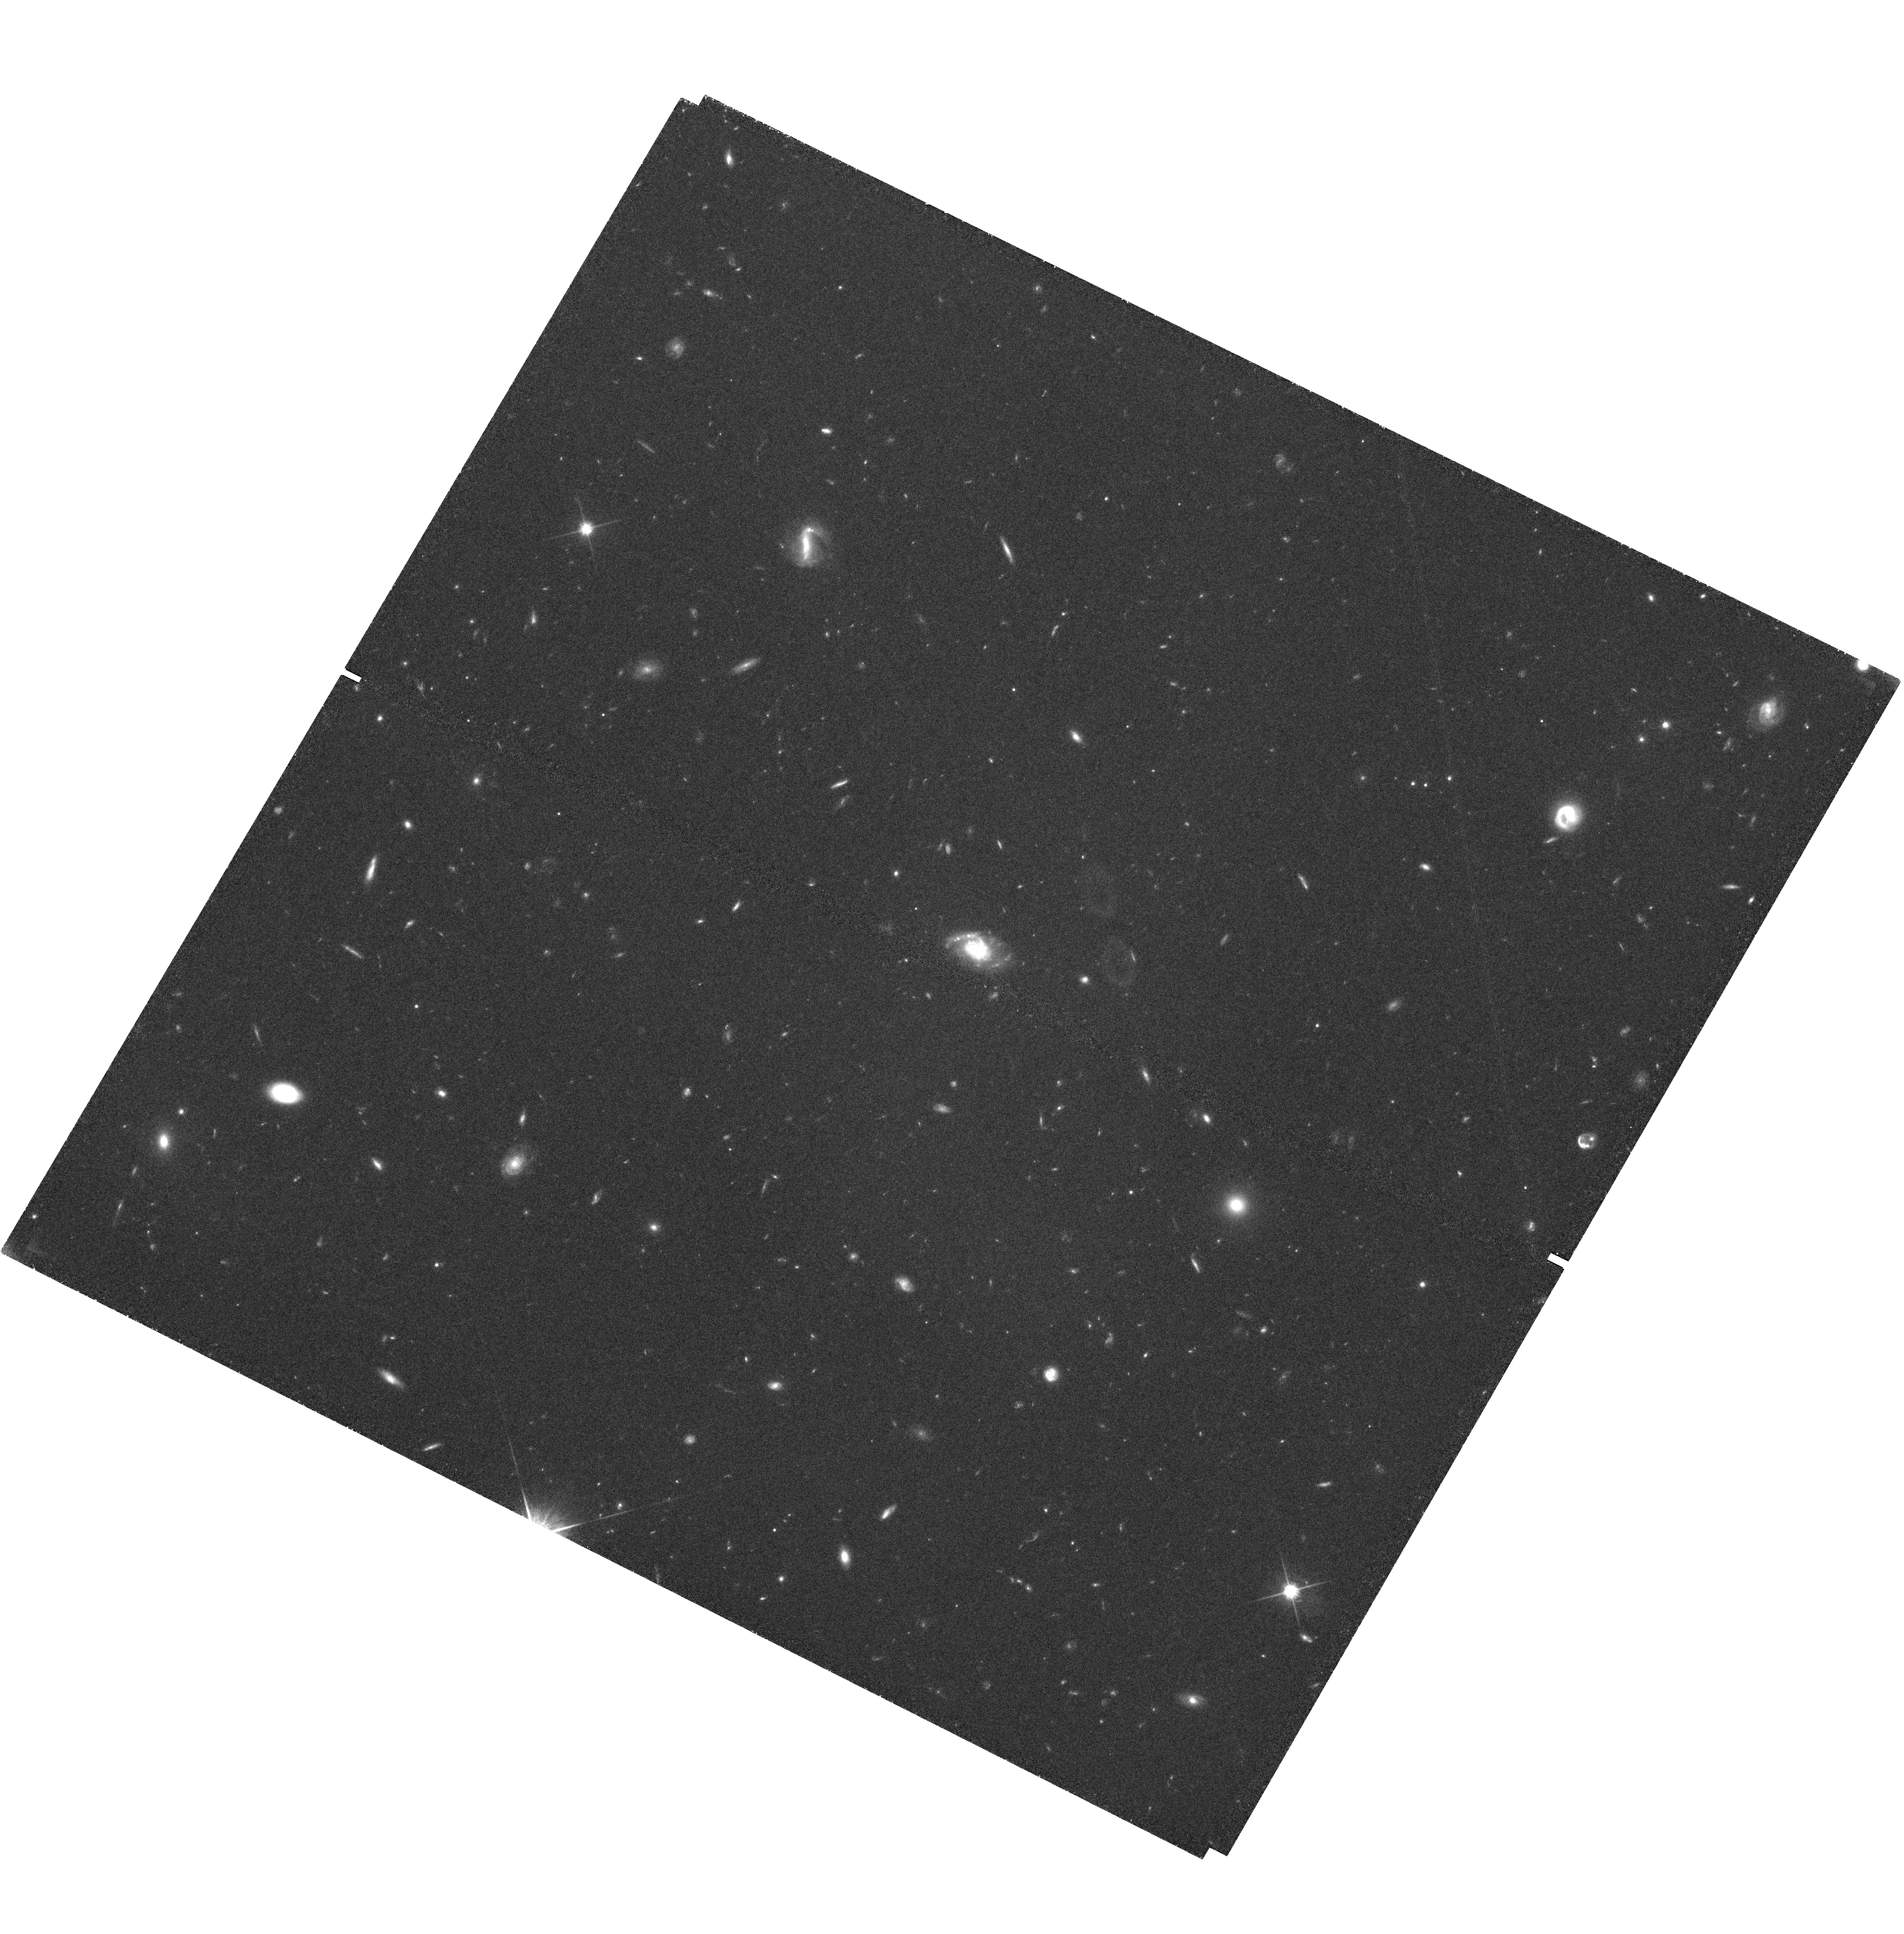
Target: field at RA 149.232°, Dec 28.738°. Instrument: WFC3/UVIS. Filter: F814W. Exposure: 2.2 h. Observation ID: hst_11578_01_wfc3_uvis_f814w_ib4z01

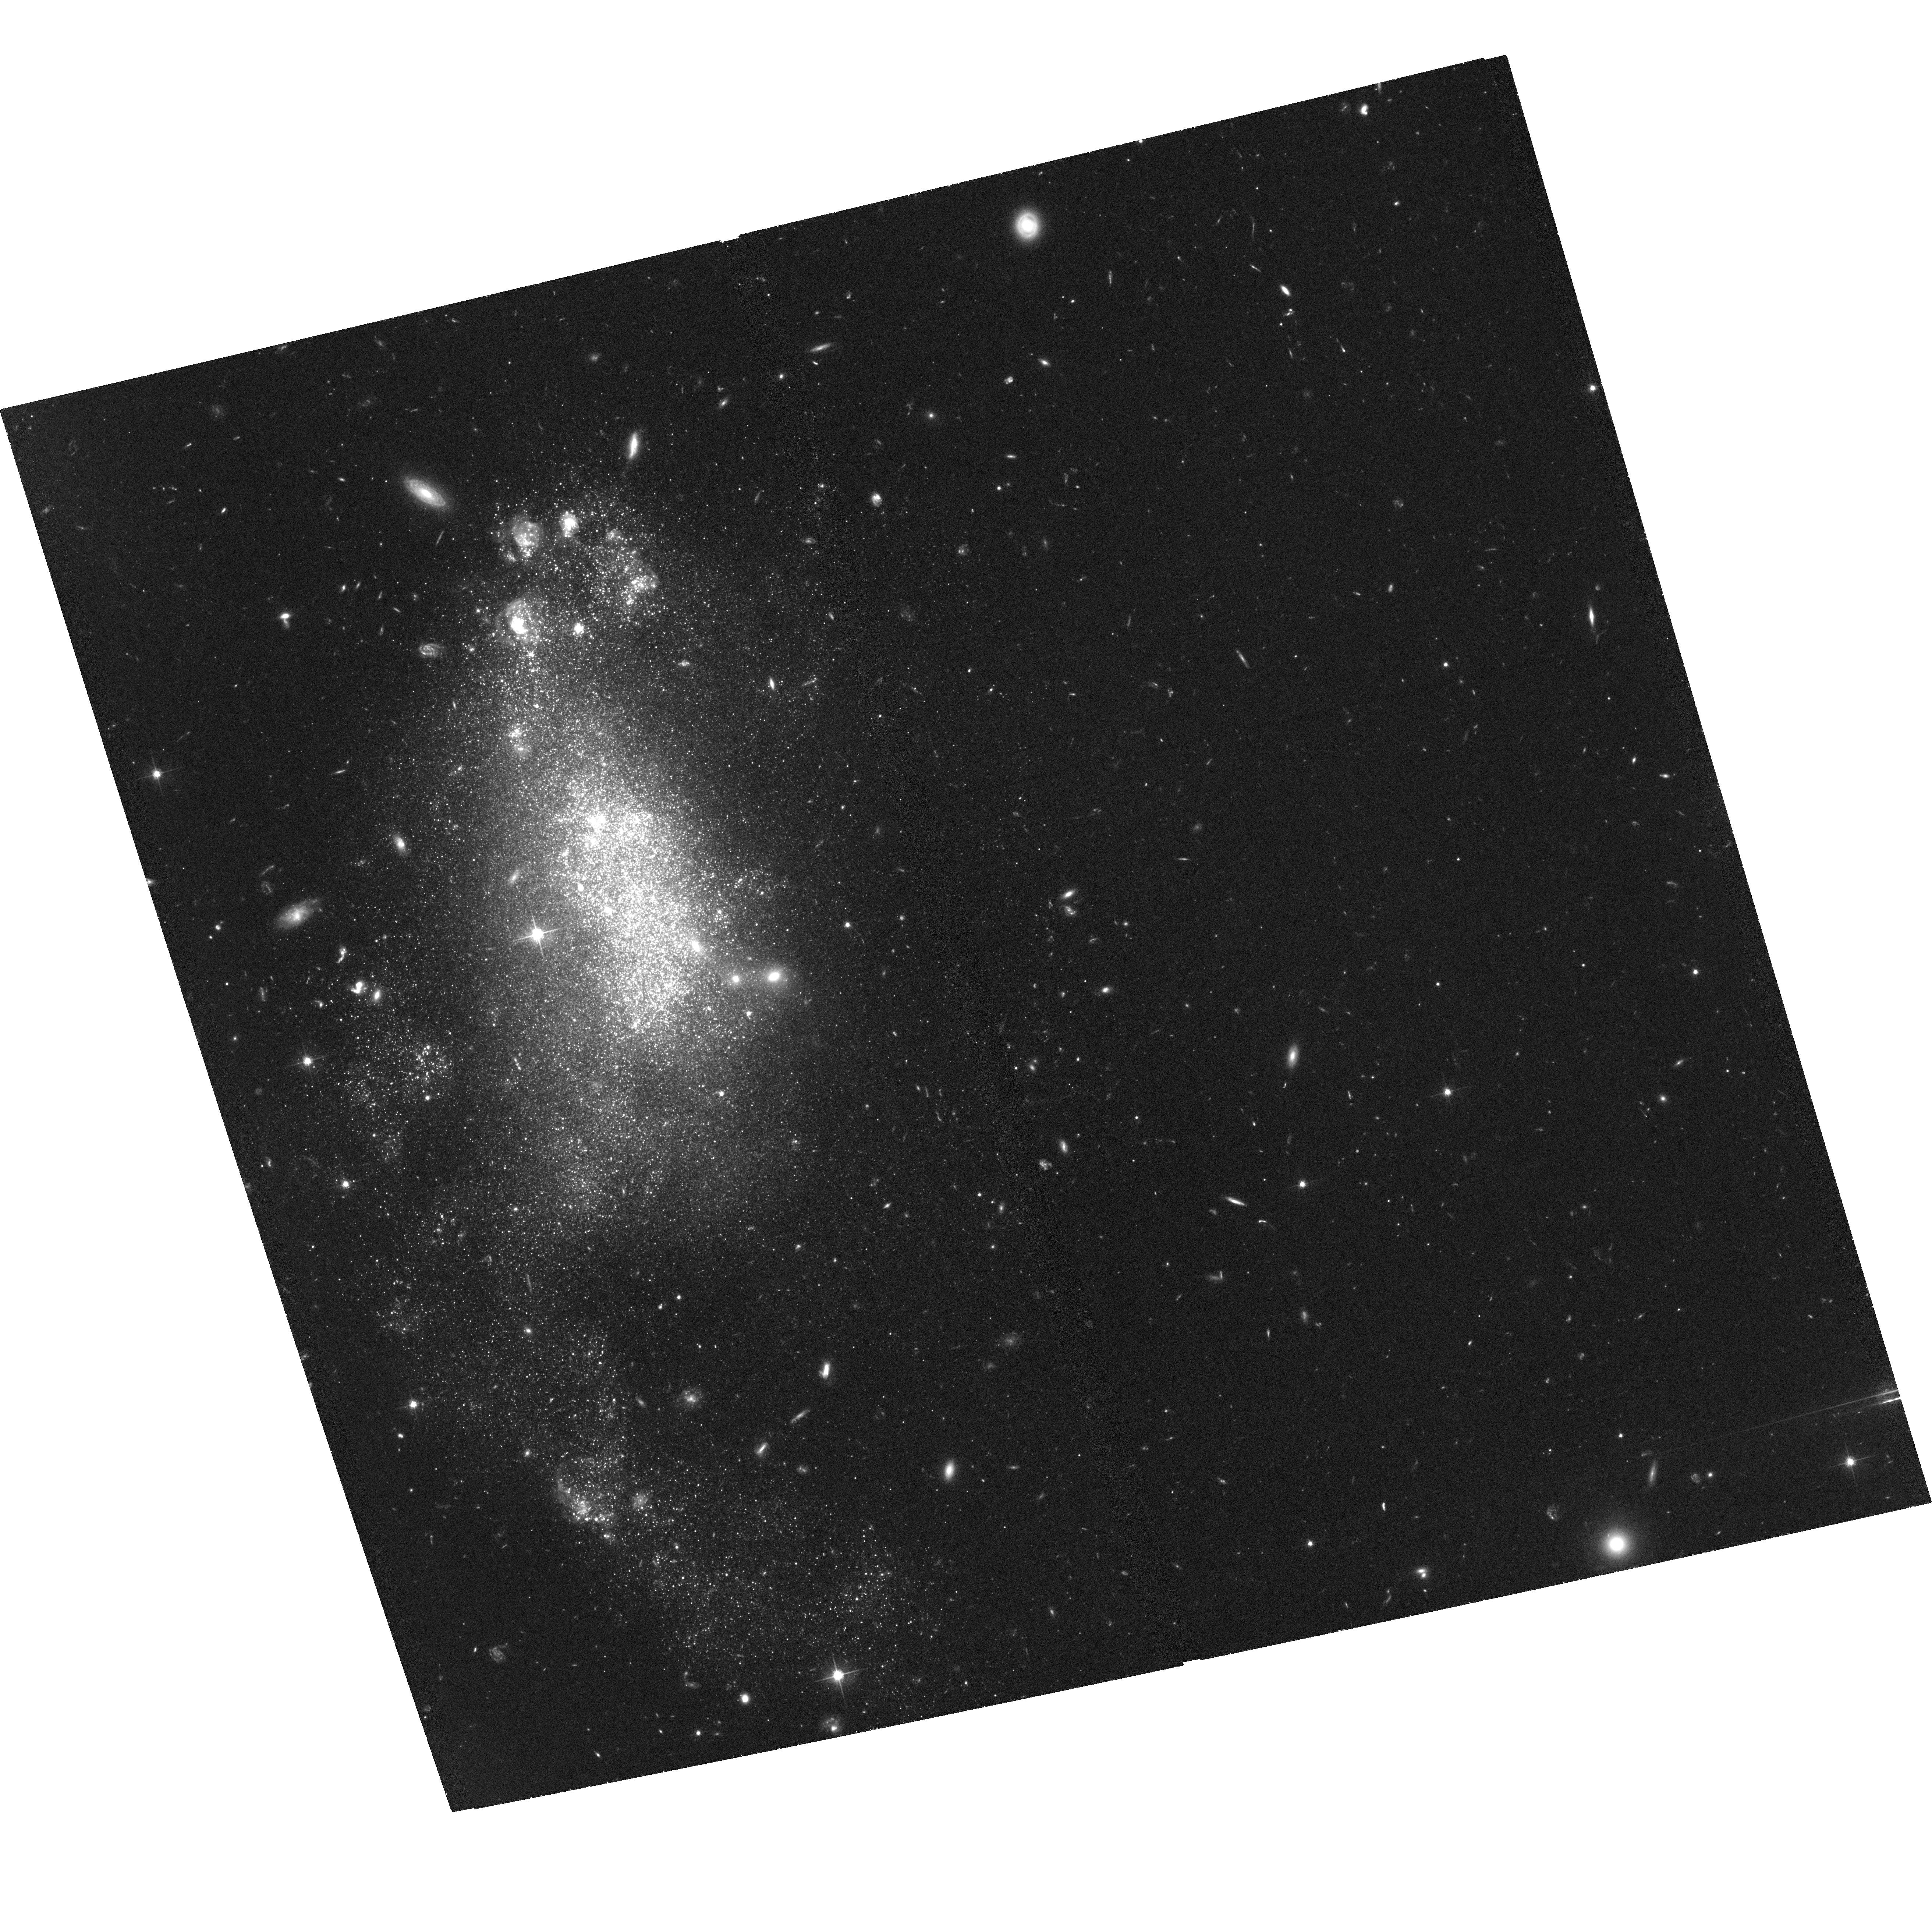
Target: DDO68. Instrument: ACS/WFC. Filter: F606W. Exposure: 2.1 h. Observation ID: hst_11578_02_acs_wfc_f606w_jb4z02

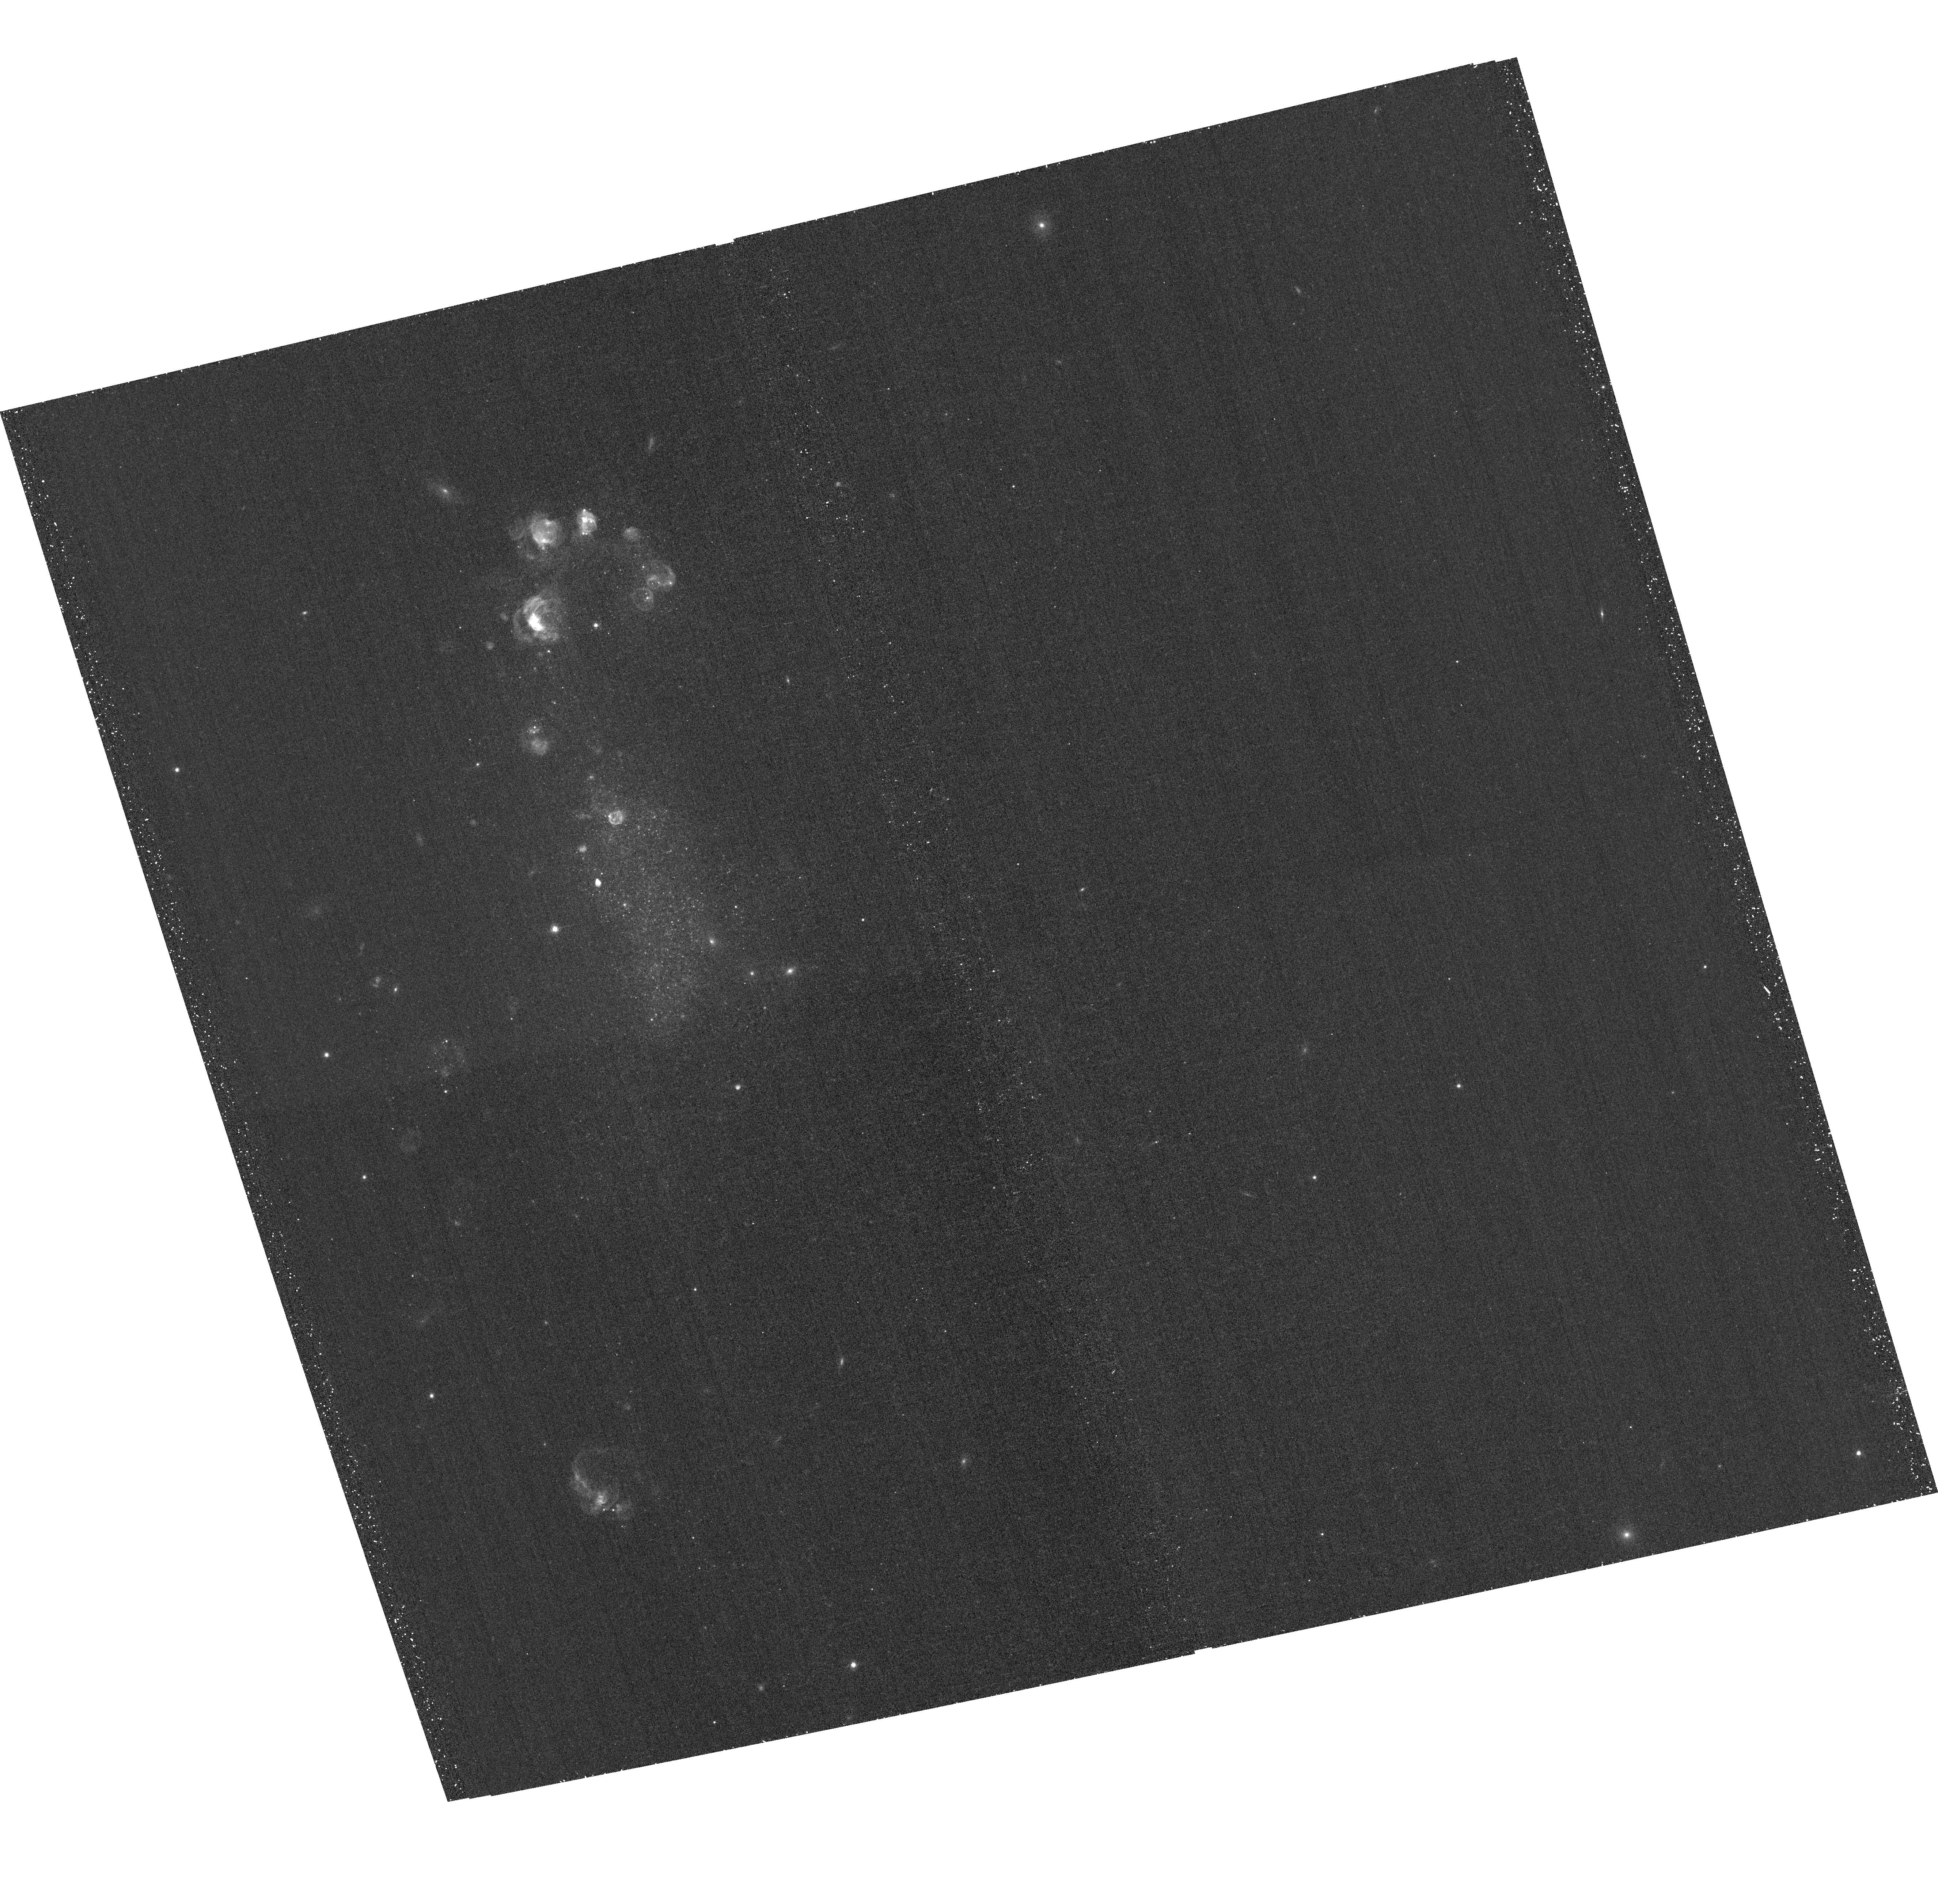
Target: DDO68. Instrument: ACS/WFC. Filter: F658N. Exposure: 40 min. Observation ID: hst_11578_03_acs_wfc_f658n_jb4z03

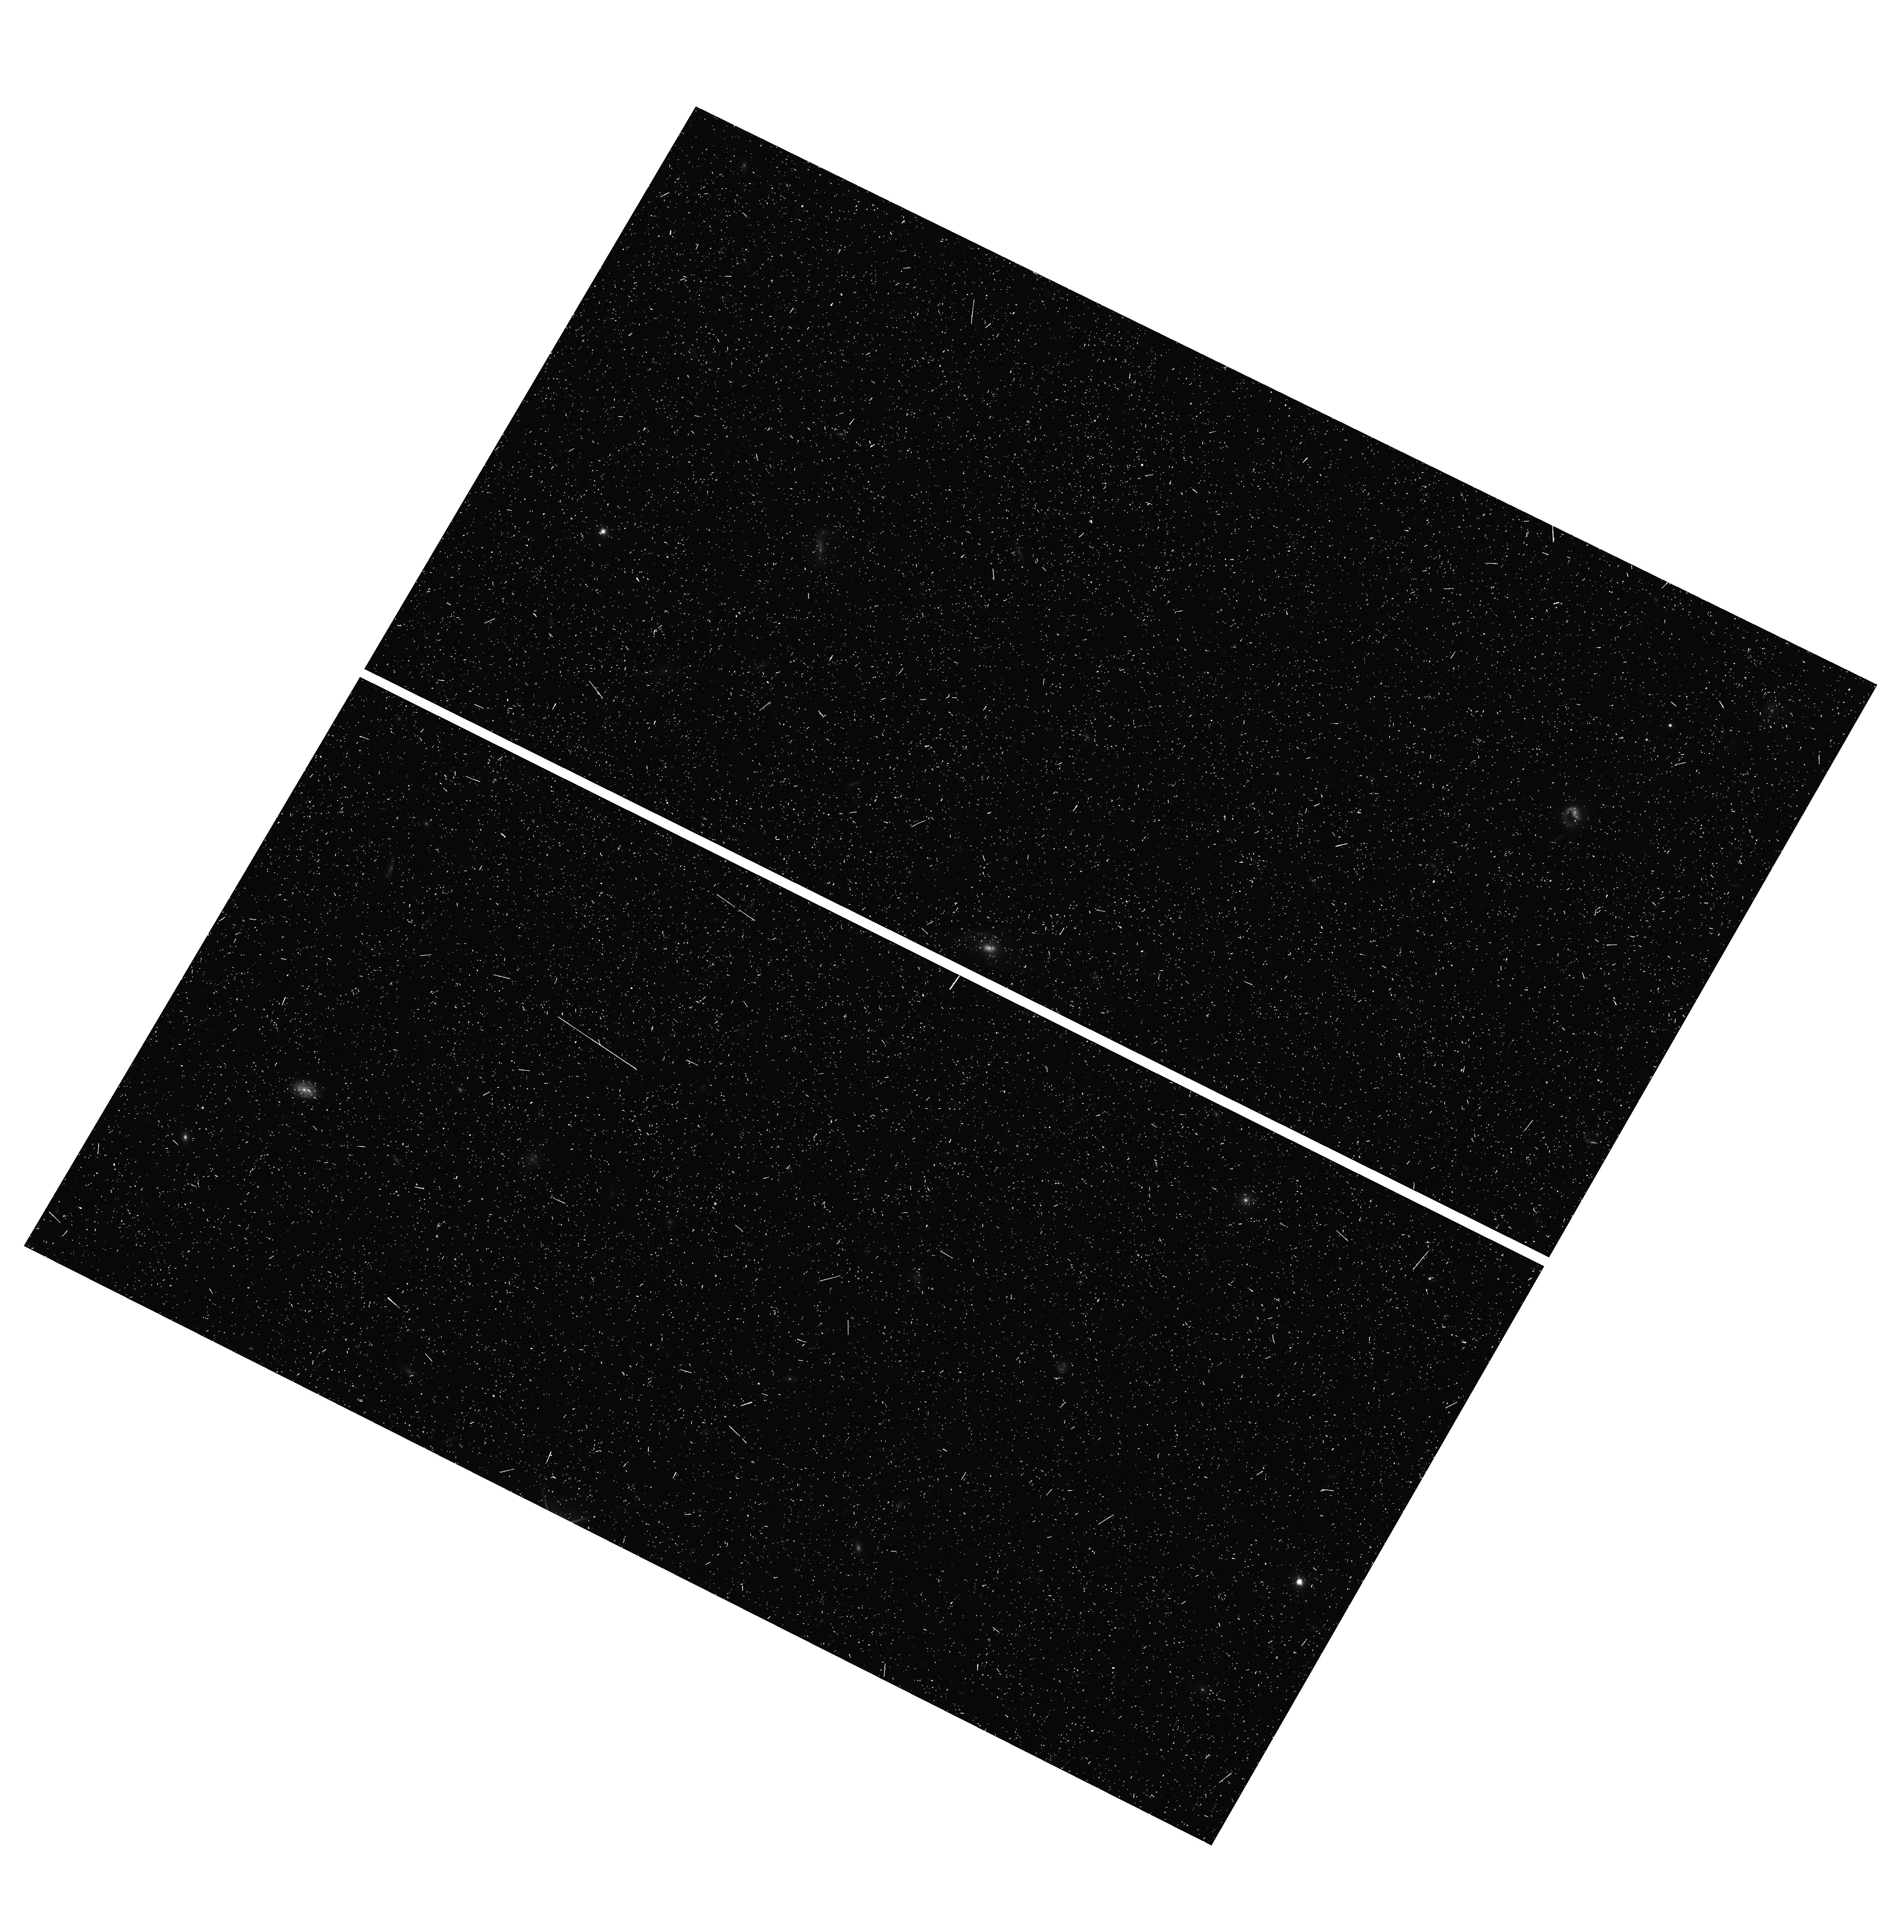
Target: field at RA 149.232°, Dec 28.738°. Instrument: WFC3/UVIS. Filter: F814W. Exposure: 14 min. Observation ID: hst_11578_03_wfc3_uvis_f814w_ib4z03

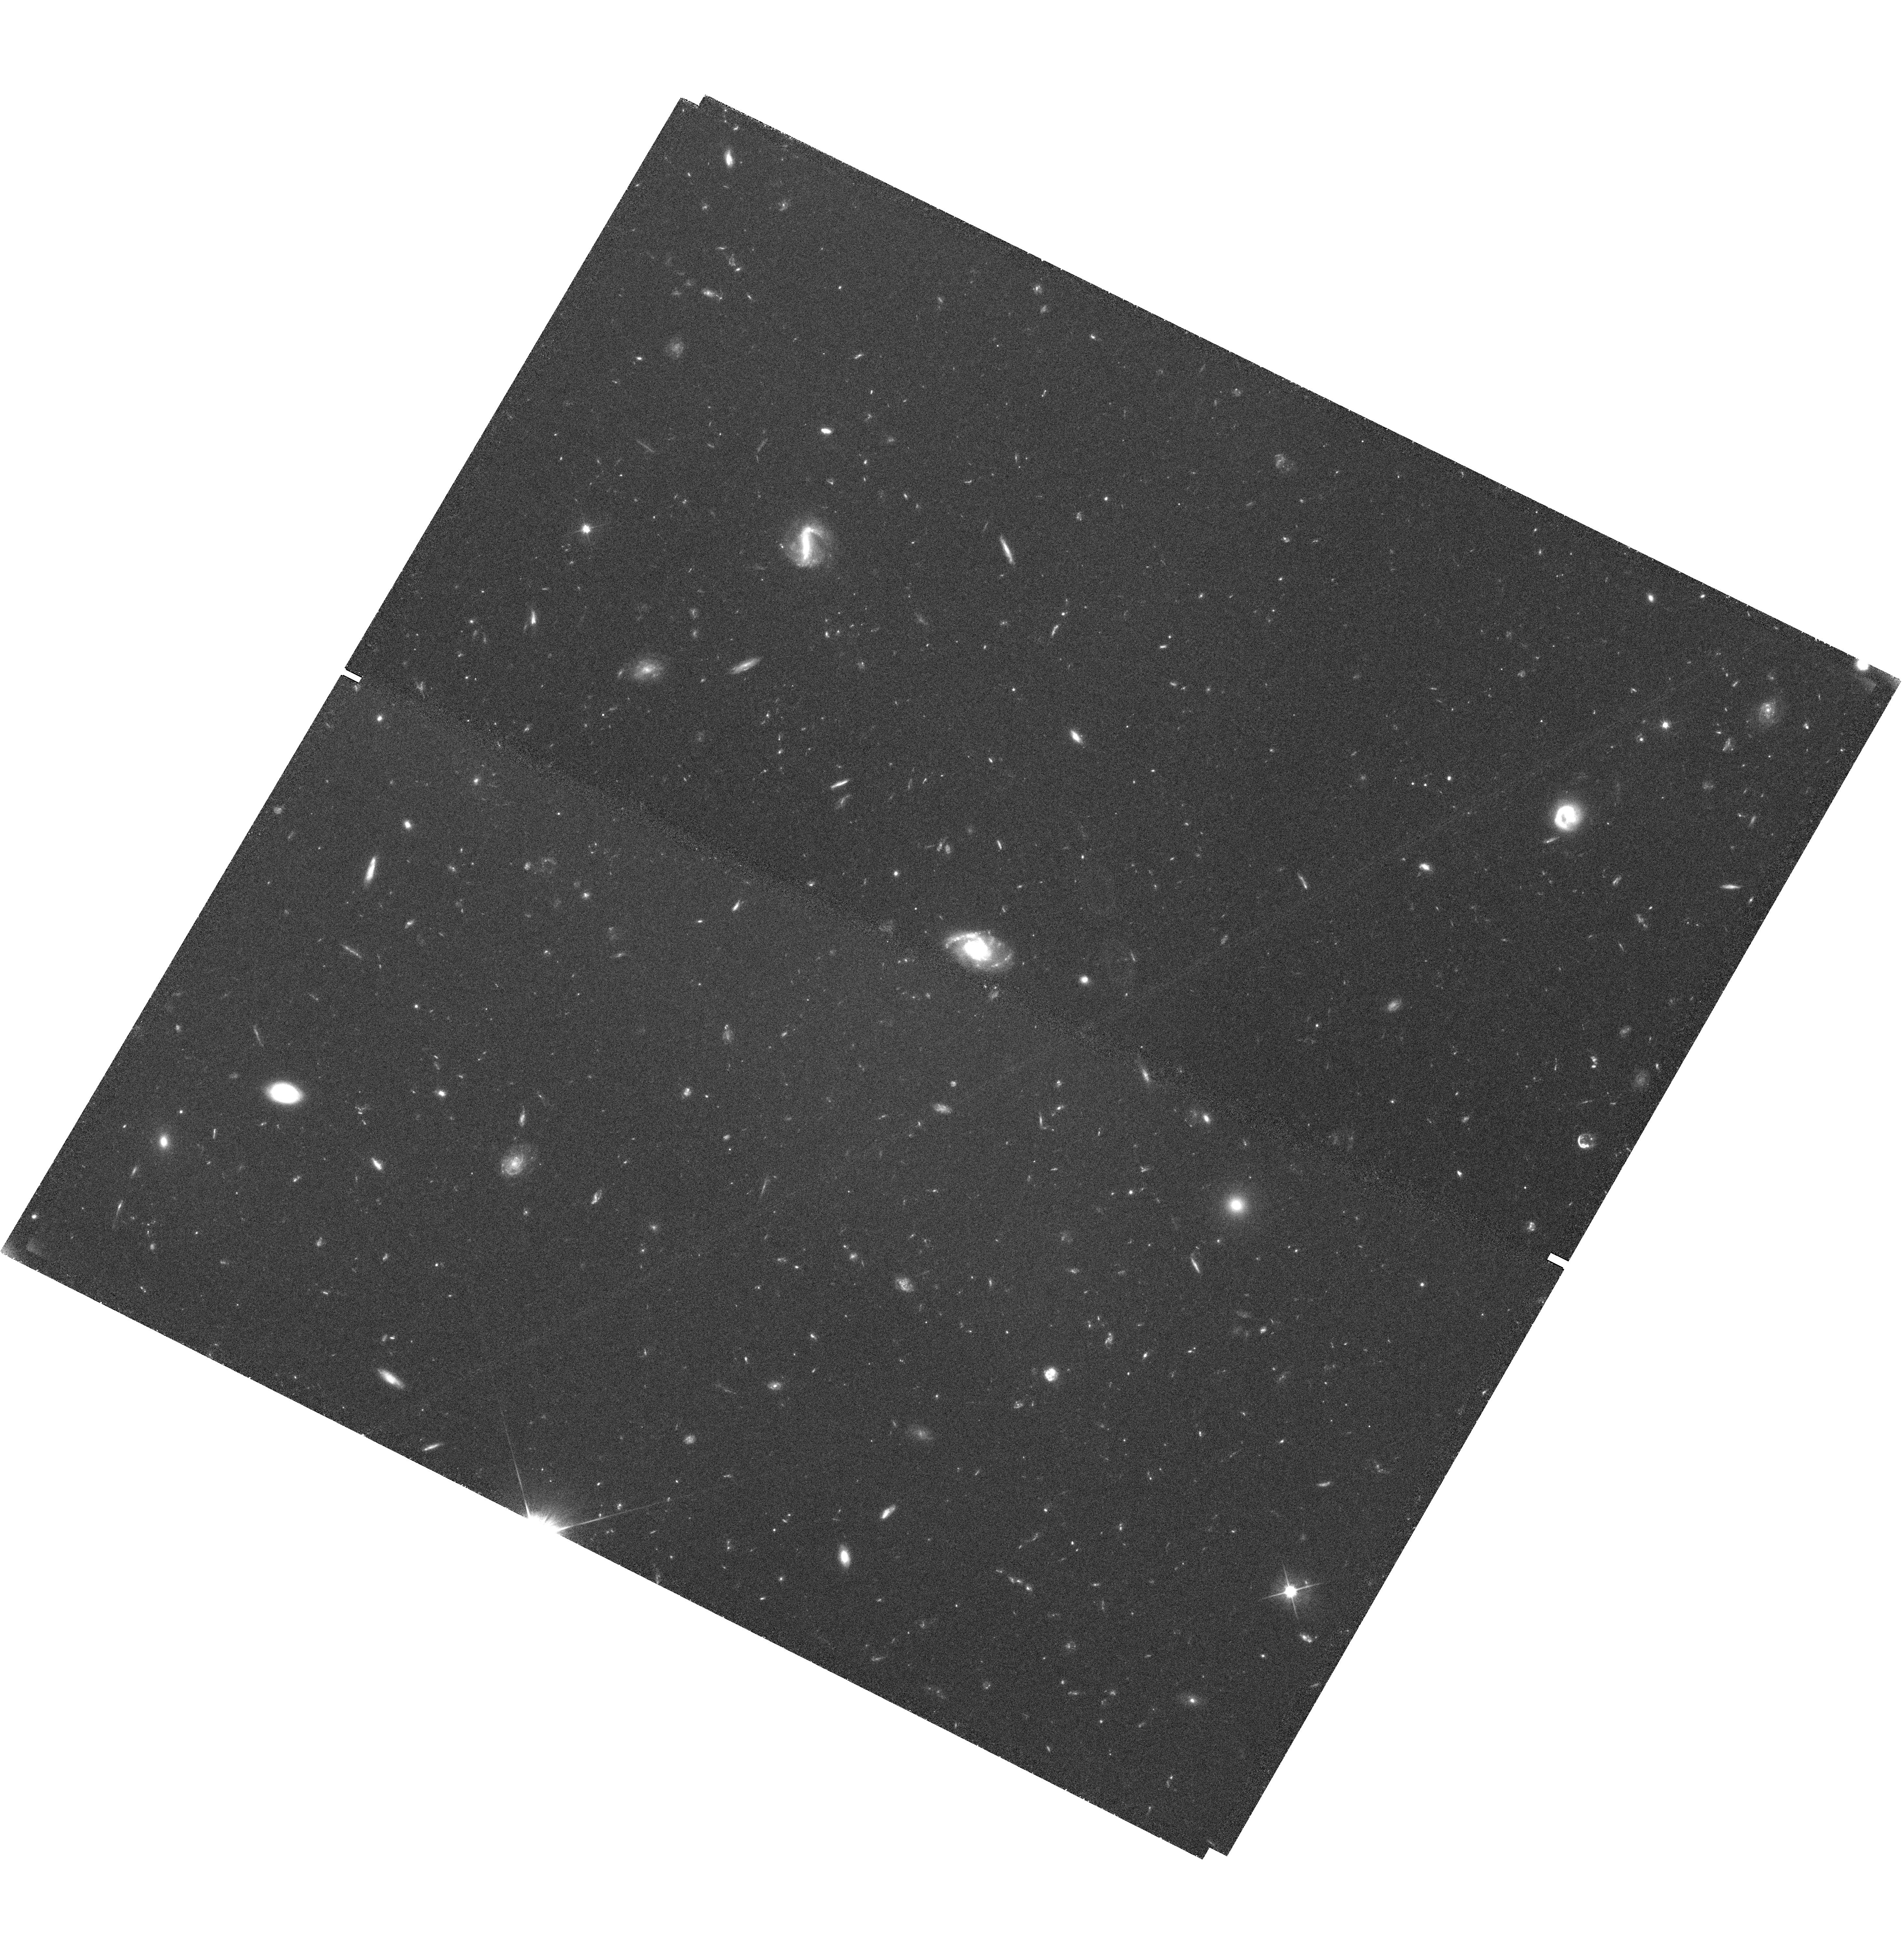
Target: field at RA 149.232°, Dec 28.738°. Instrument: WFC3/UVIS. Filter: F606W. Exposure: 2.2 h. Observation ID: hst_11578_02_wfc3_uvis_f606w_ib4z02

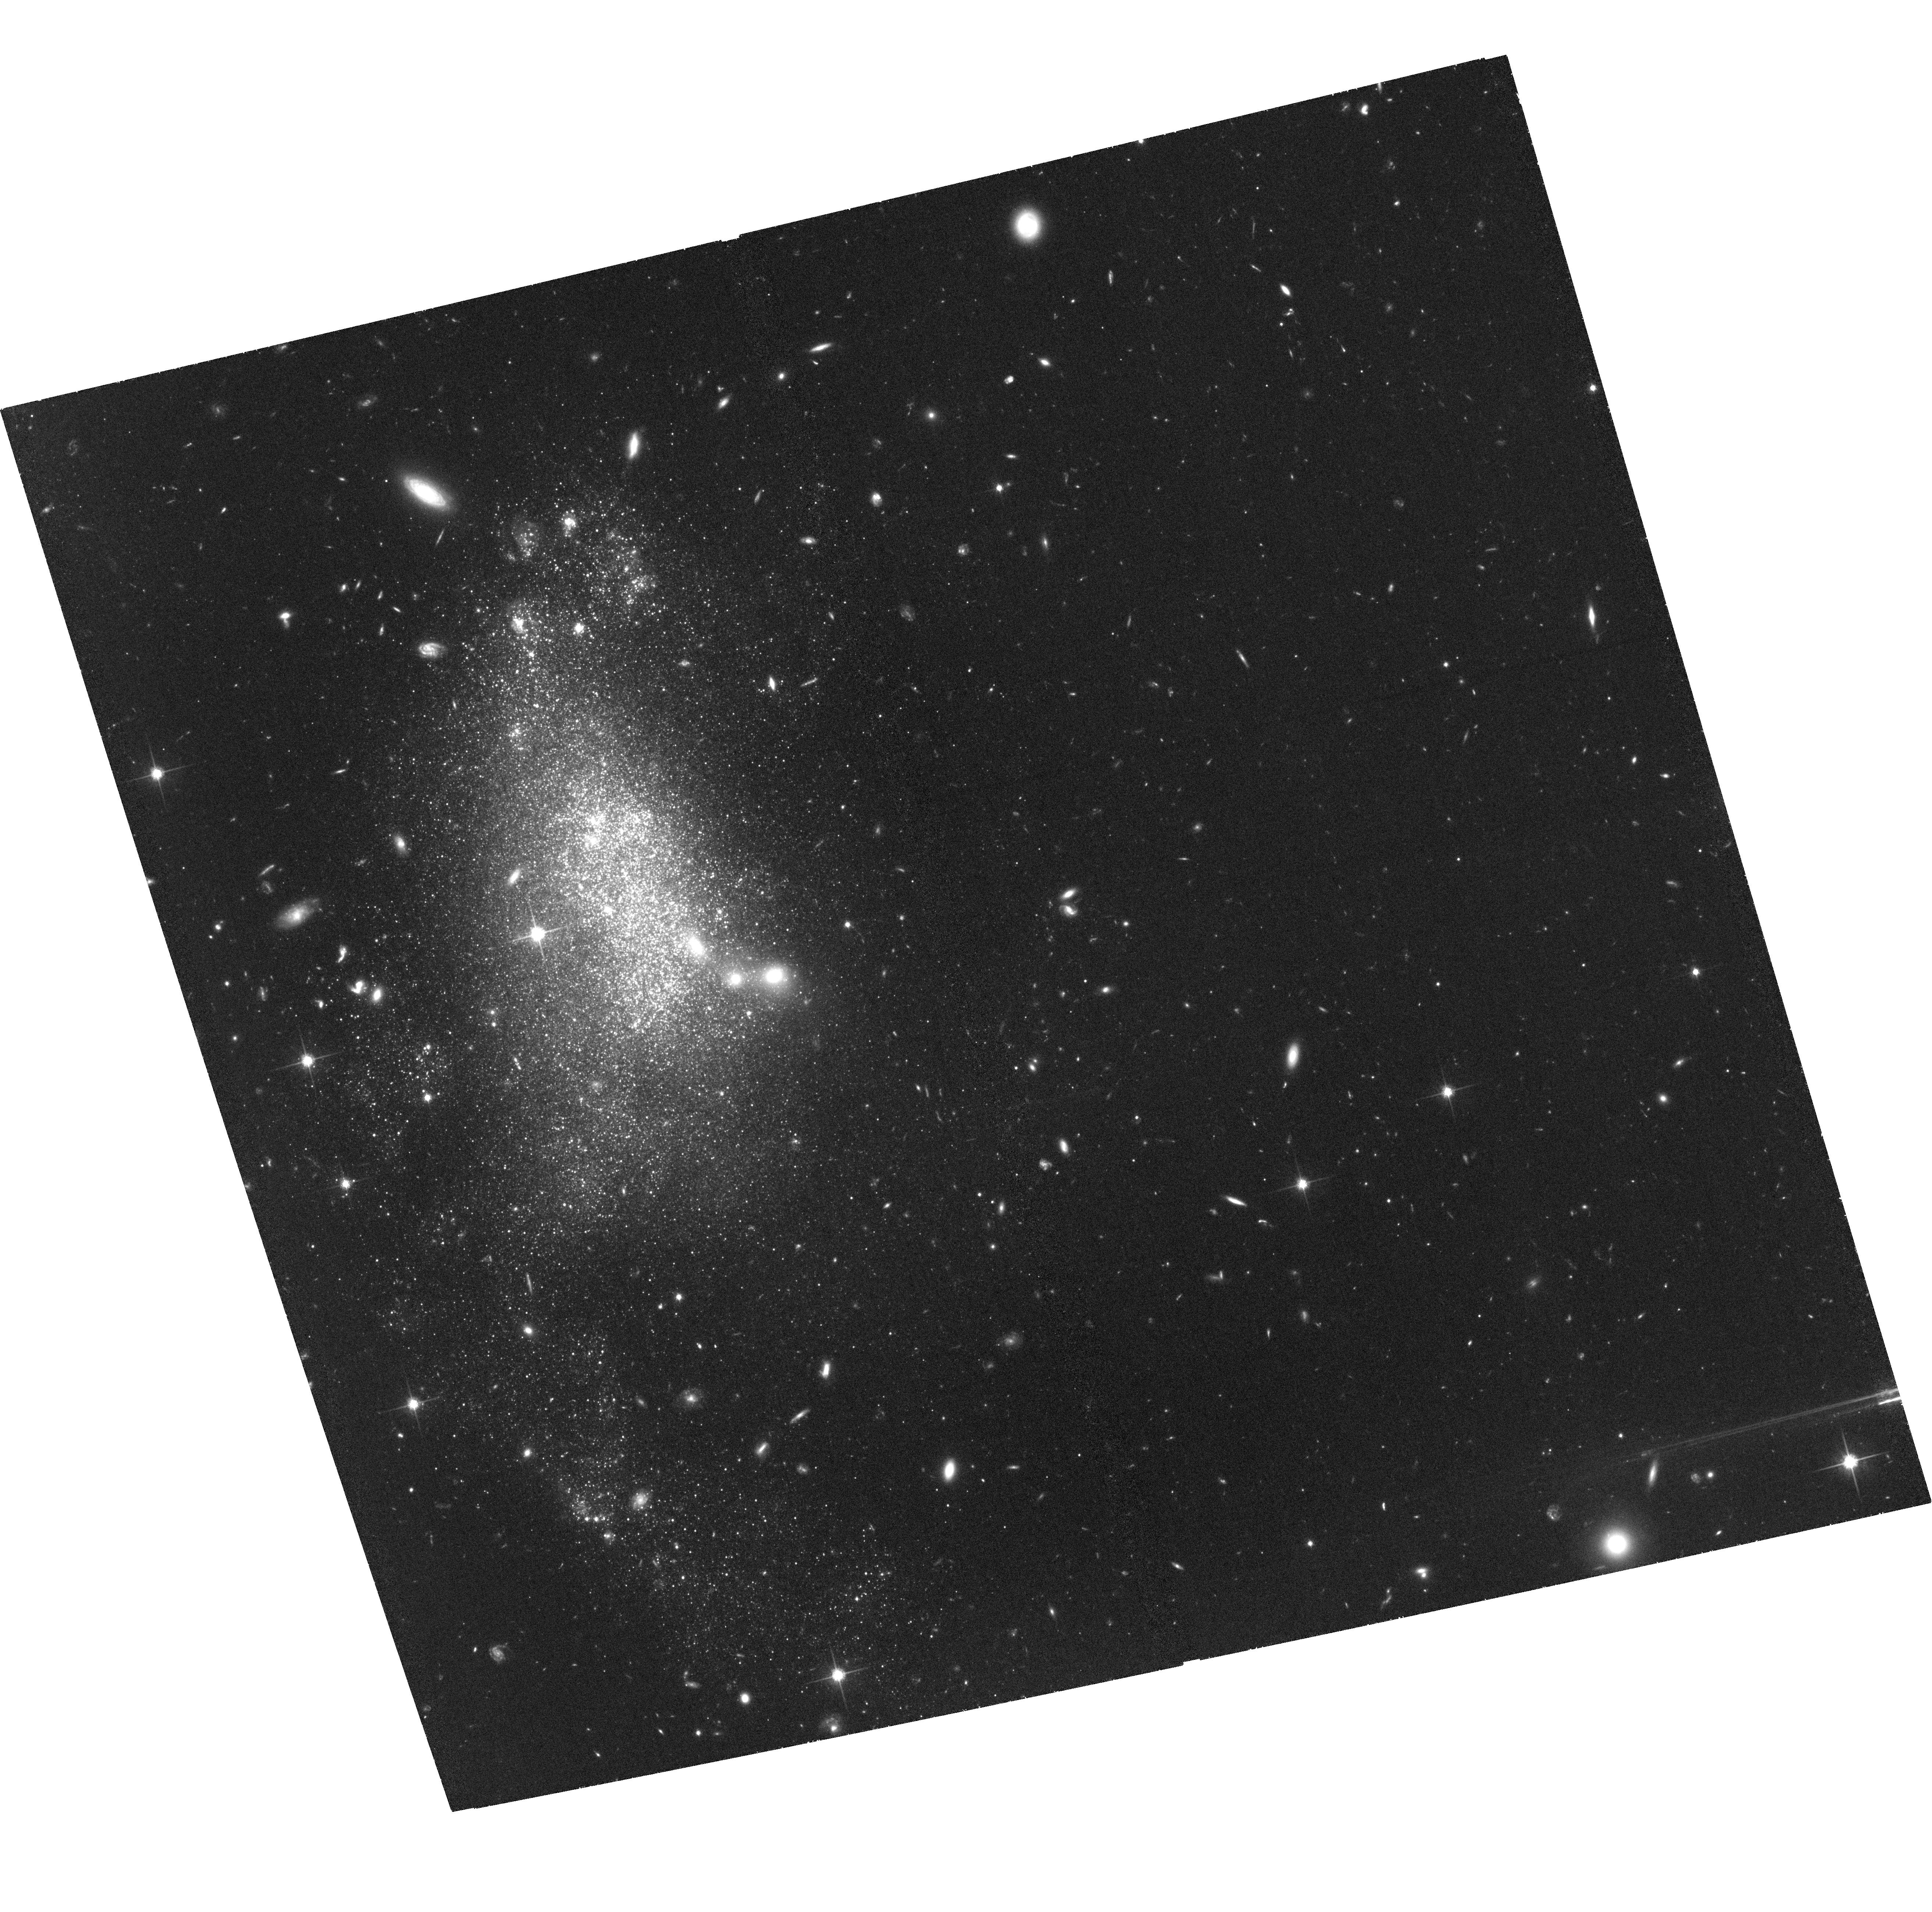
Target: DDO68. Instrument: ACS/WFC. Filter: F814W. Exposure: 2.1 h. Observation ID: hst_11578_01_acs_wfc_f814w_jb4z01

The Extremely Metal-Poor BCD Galaxy DDO 68: a Young Galaxy in the Local Universe ? (PI: Aloisi, Alessandra)

A long standing question in astrophysics is the existence of young galaxies, in which stars are now forming for the first time, in the nearby (i.e., present-day) universe. Such galaxies would be the local analogs of primordial galaxies observed at high redshift. The most promising candidates have long been the most metal-poor systems, including dwarf irregulars (dIrrs) and blue compact dwarfs (BCDs). However, in many dIrrs and BCDs studied with HST an old (1 Gyr) underlying stellar population, as traced by red giant branch (RGB) stars, has been unambiguously detected. Even in I Zw 18, which is the most-metal poor prototype of the class and long the most controversial case, our group has recently succeeded in detecting an RGB. Nonetheless, there remains the possibility that the star formation histories of BCDs/dIrrs vary from galaxy to galaxy, and that truly young galaxies do exist in the local universe. A new test of these issues has only recently become possible with the identification of DDO 68 as an extremely metal-poor galaxy with an oxygen abundance equal to that of I Zw 18 (12+(O/H)=7.21). This galaxy is about a factor of 2-3 closer than I Zw 18, which yields the opportunity to avoid the many ambiguities that have plagued studies of I Zw 18. Also, DDO 68 resides in a void, making it more likely that star formation has been suppressed for a very long time. We will observe DDO 68 with ACS/WFC in F606W and F814W, plus F658N (Halpha) to correct the broad F606W for gas contamination. We will use WFC3 in parallel with the same filters to study radial population gradients. Deep color-magnitude diagrams (CMDs) reaching the depth of one magnitude below the predicted RGB tip will be constructed and interpreted based on synthetic CMD fitting. These data will determine unambiguously whether DDO 68 has an underlying old (RGB) stellar population or is forming stars for the first time. Finding just a single nearby ``young'' galaxy would have profound cosmological implications.